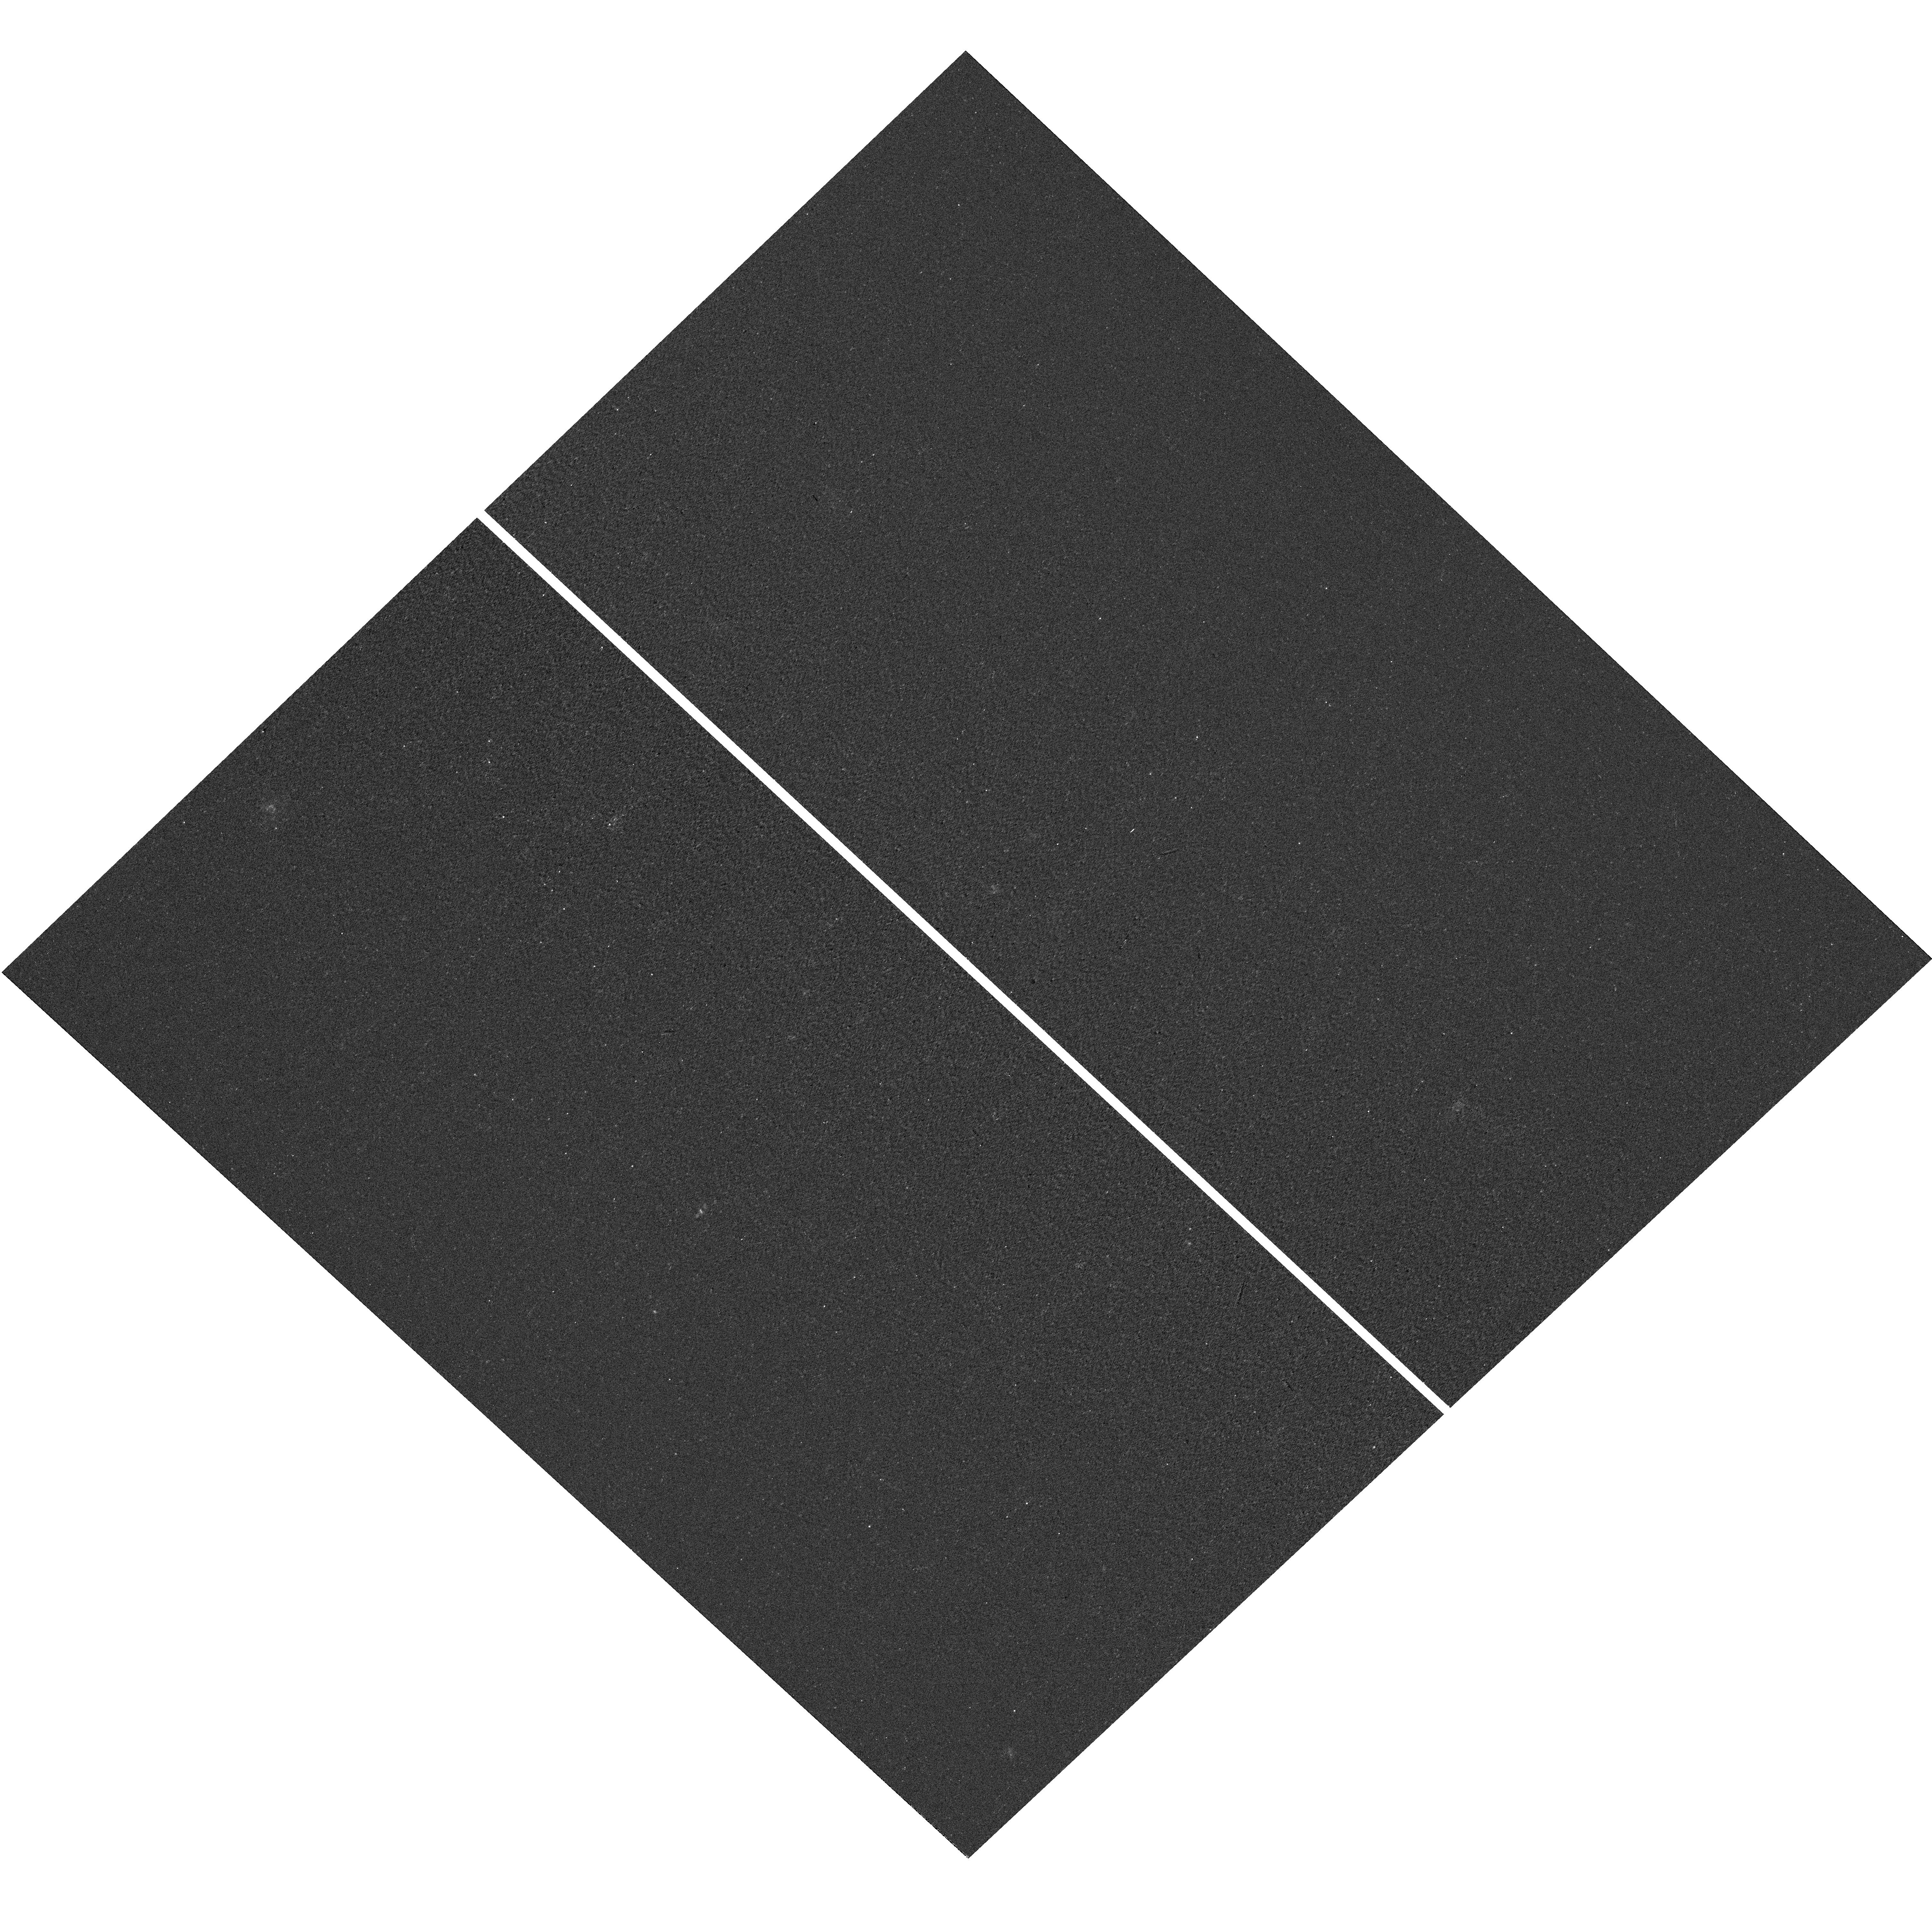
Target: field at RA 52.812°, Dec -28.216°. Instrument: WFC3/UVIS. Filter: F300X. Exposure: 5 min. Observation ID: hst_12269_17_wfc3_uvis_f300x_ibk317

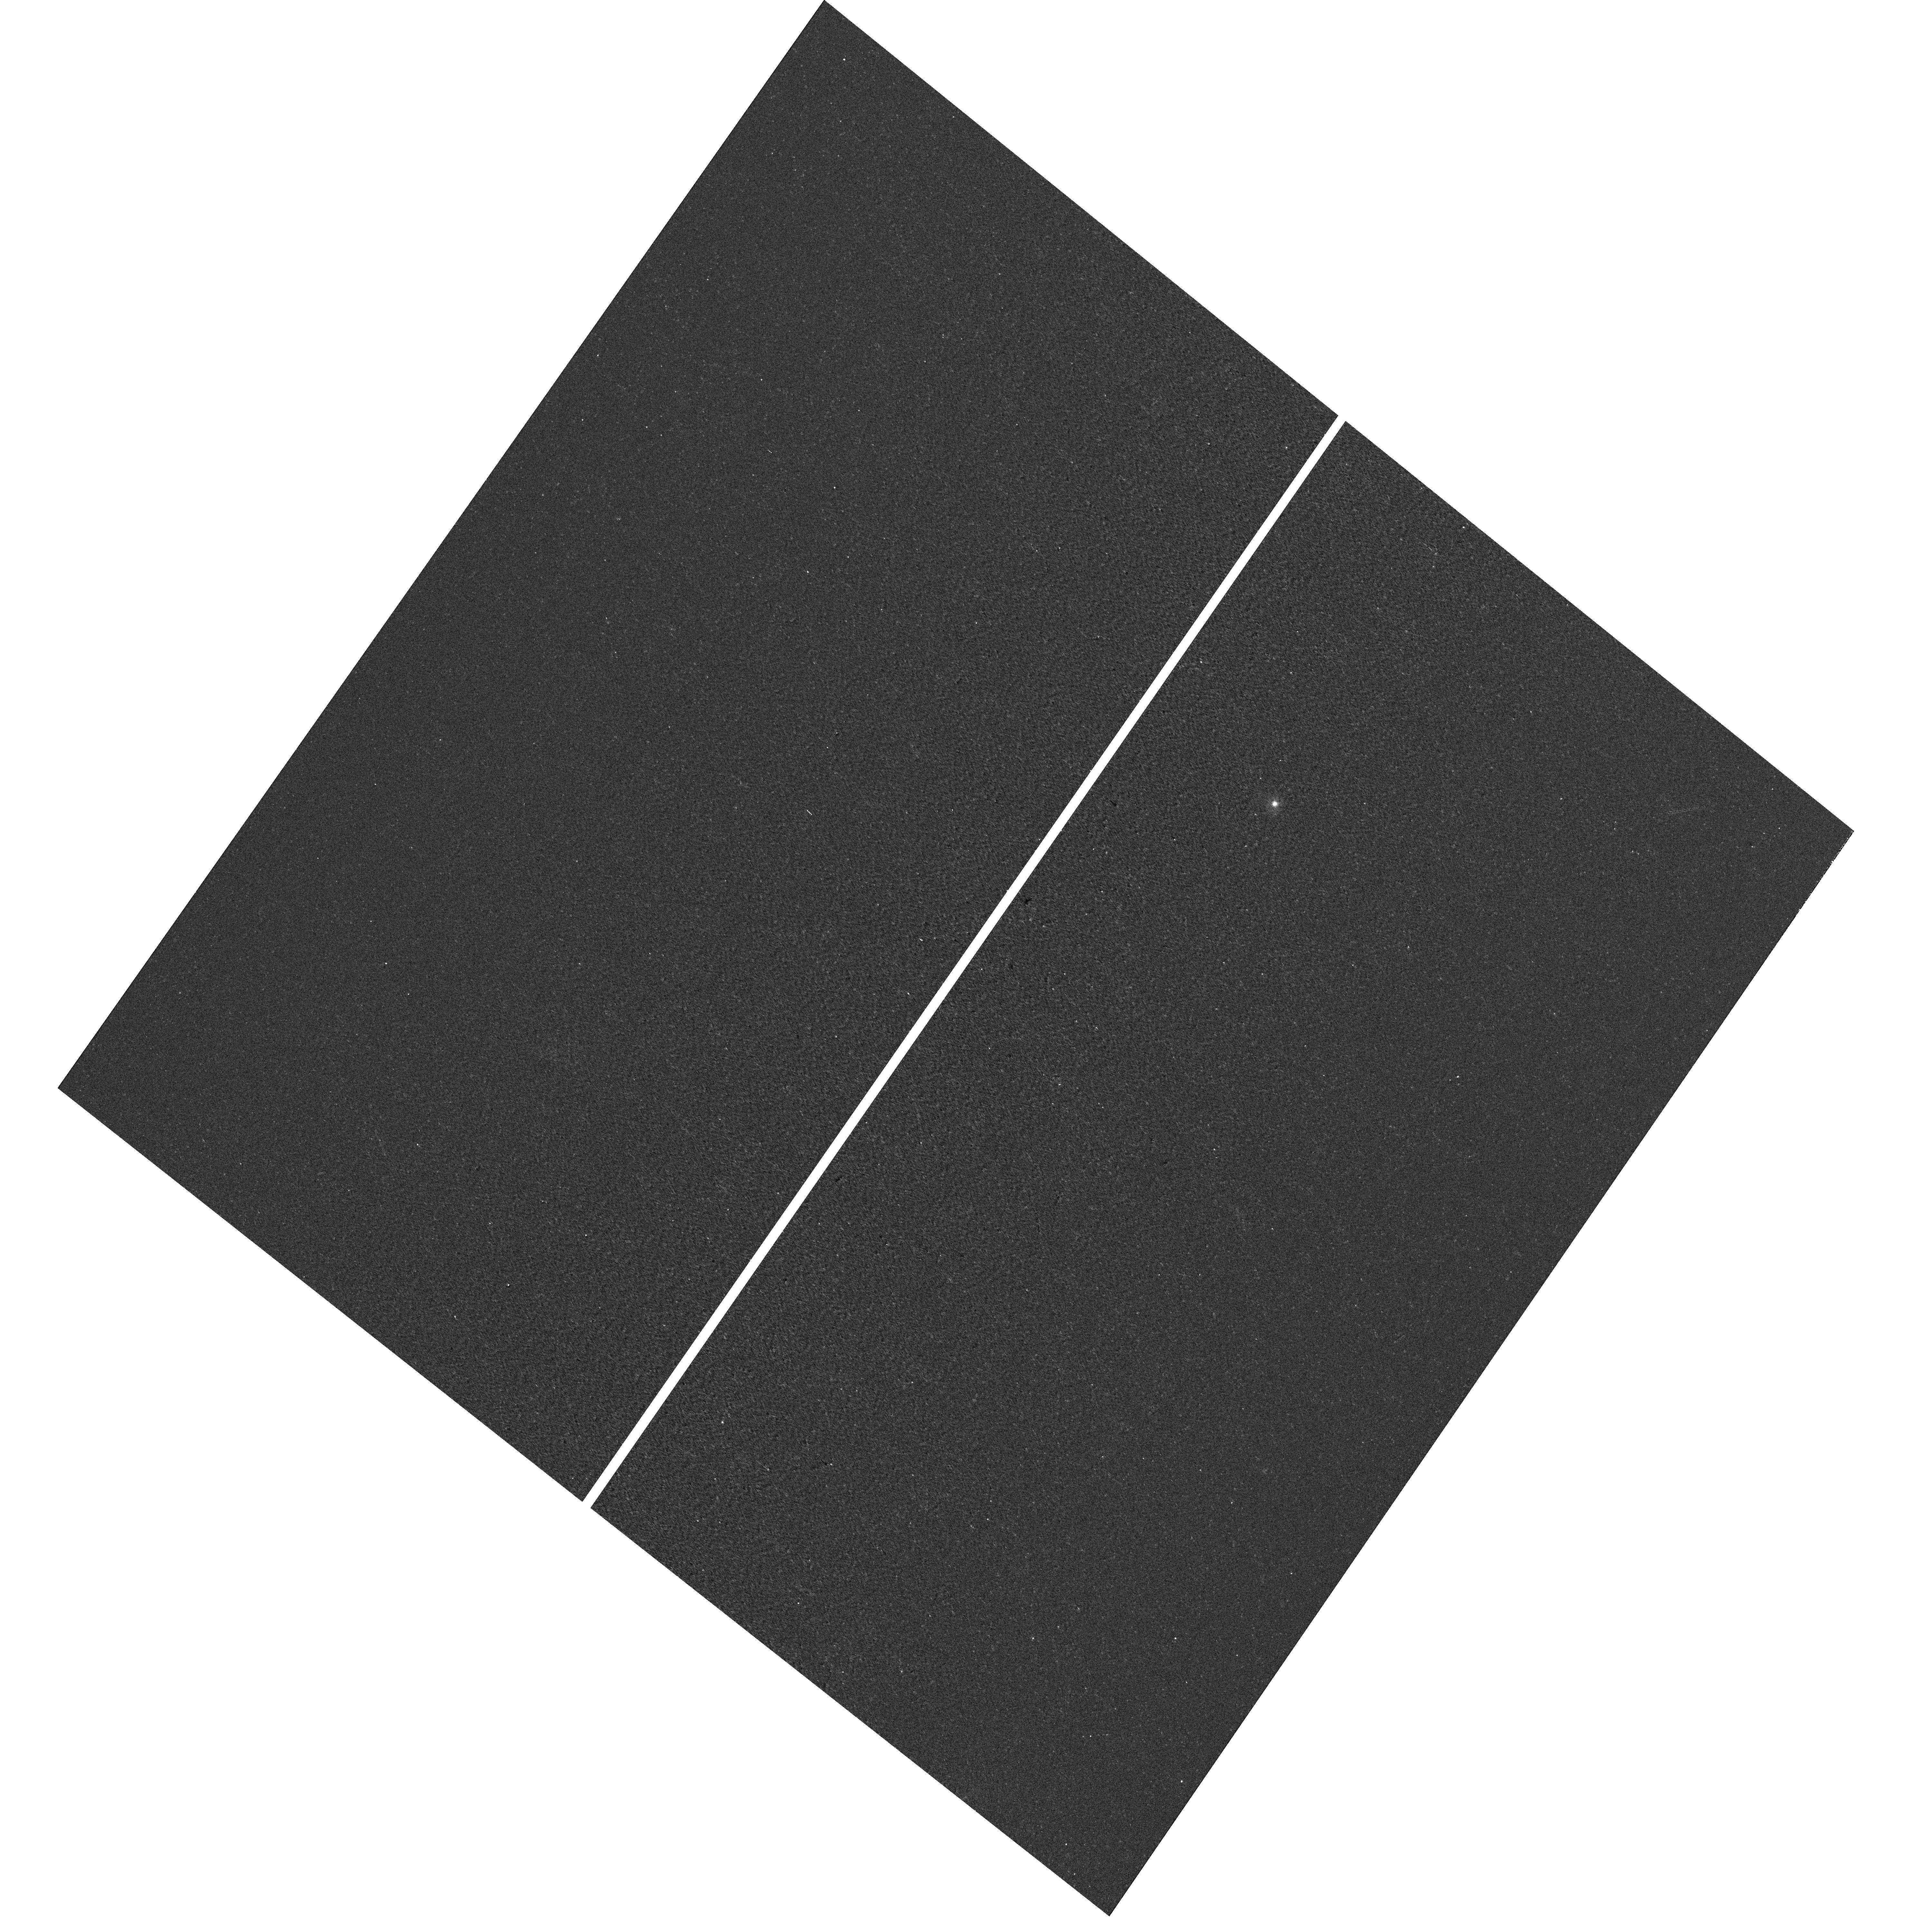
Target: field at RA 214.381°, Dec 53.013°. Instrument: WFC3/UVIS. Filter: F300X. Exposure: 5 min. Observation ID: hst_12269_12_wfc3_uvis_f300x_ibk312

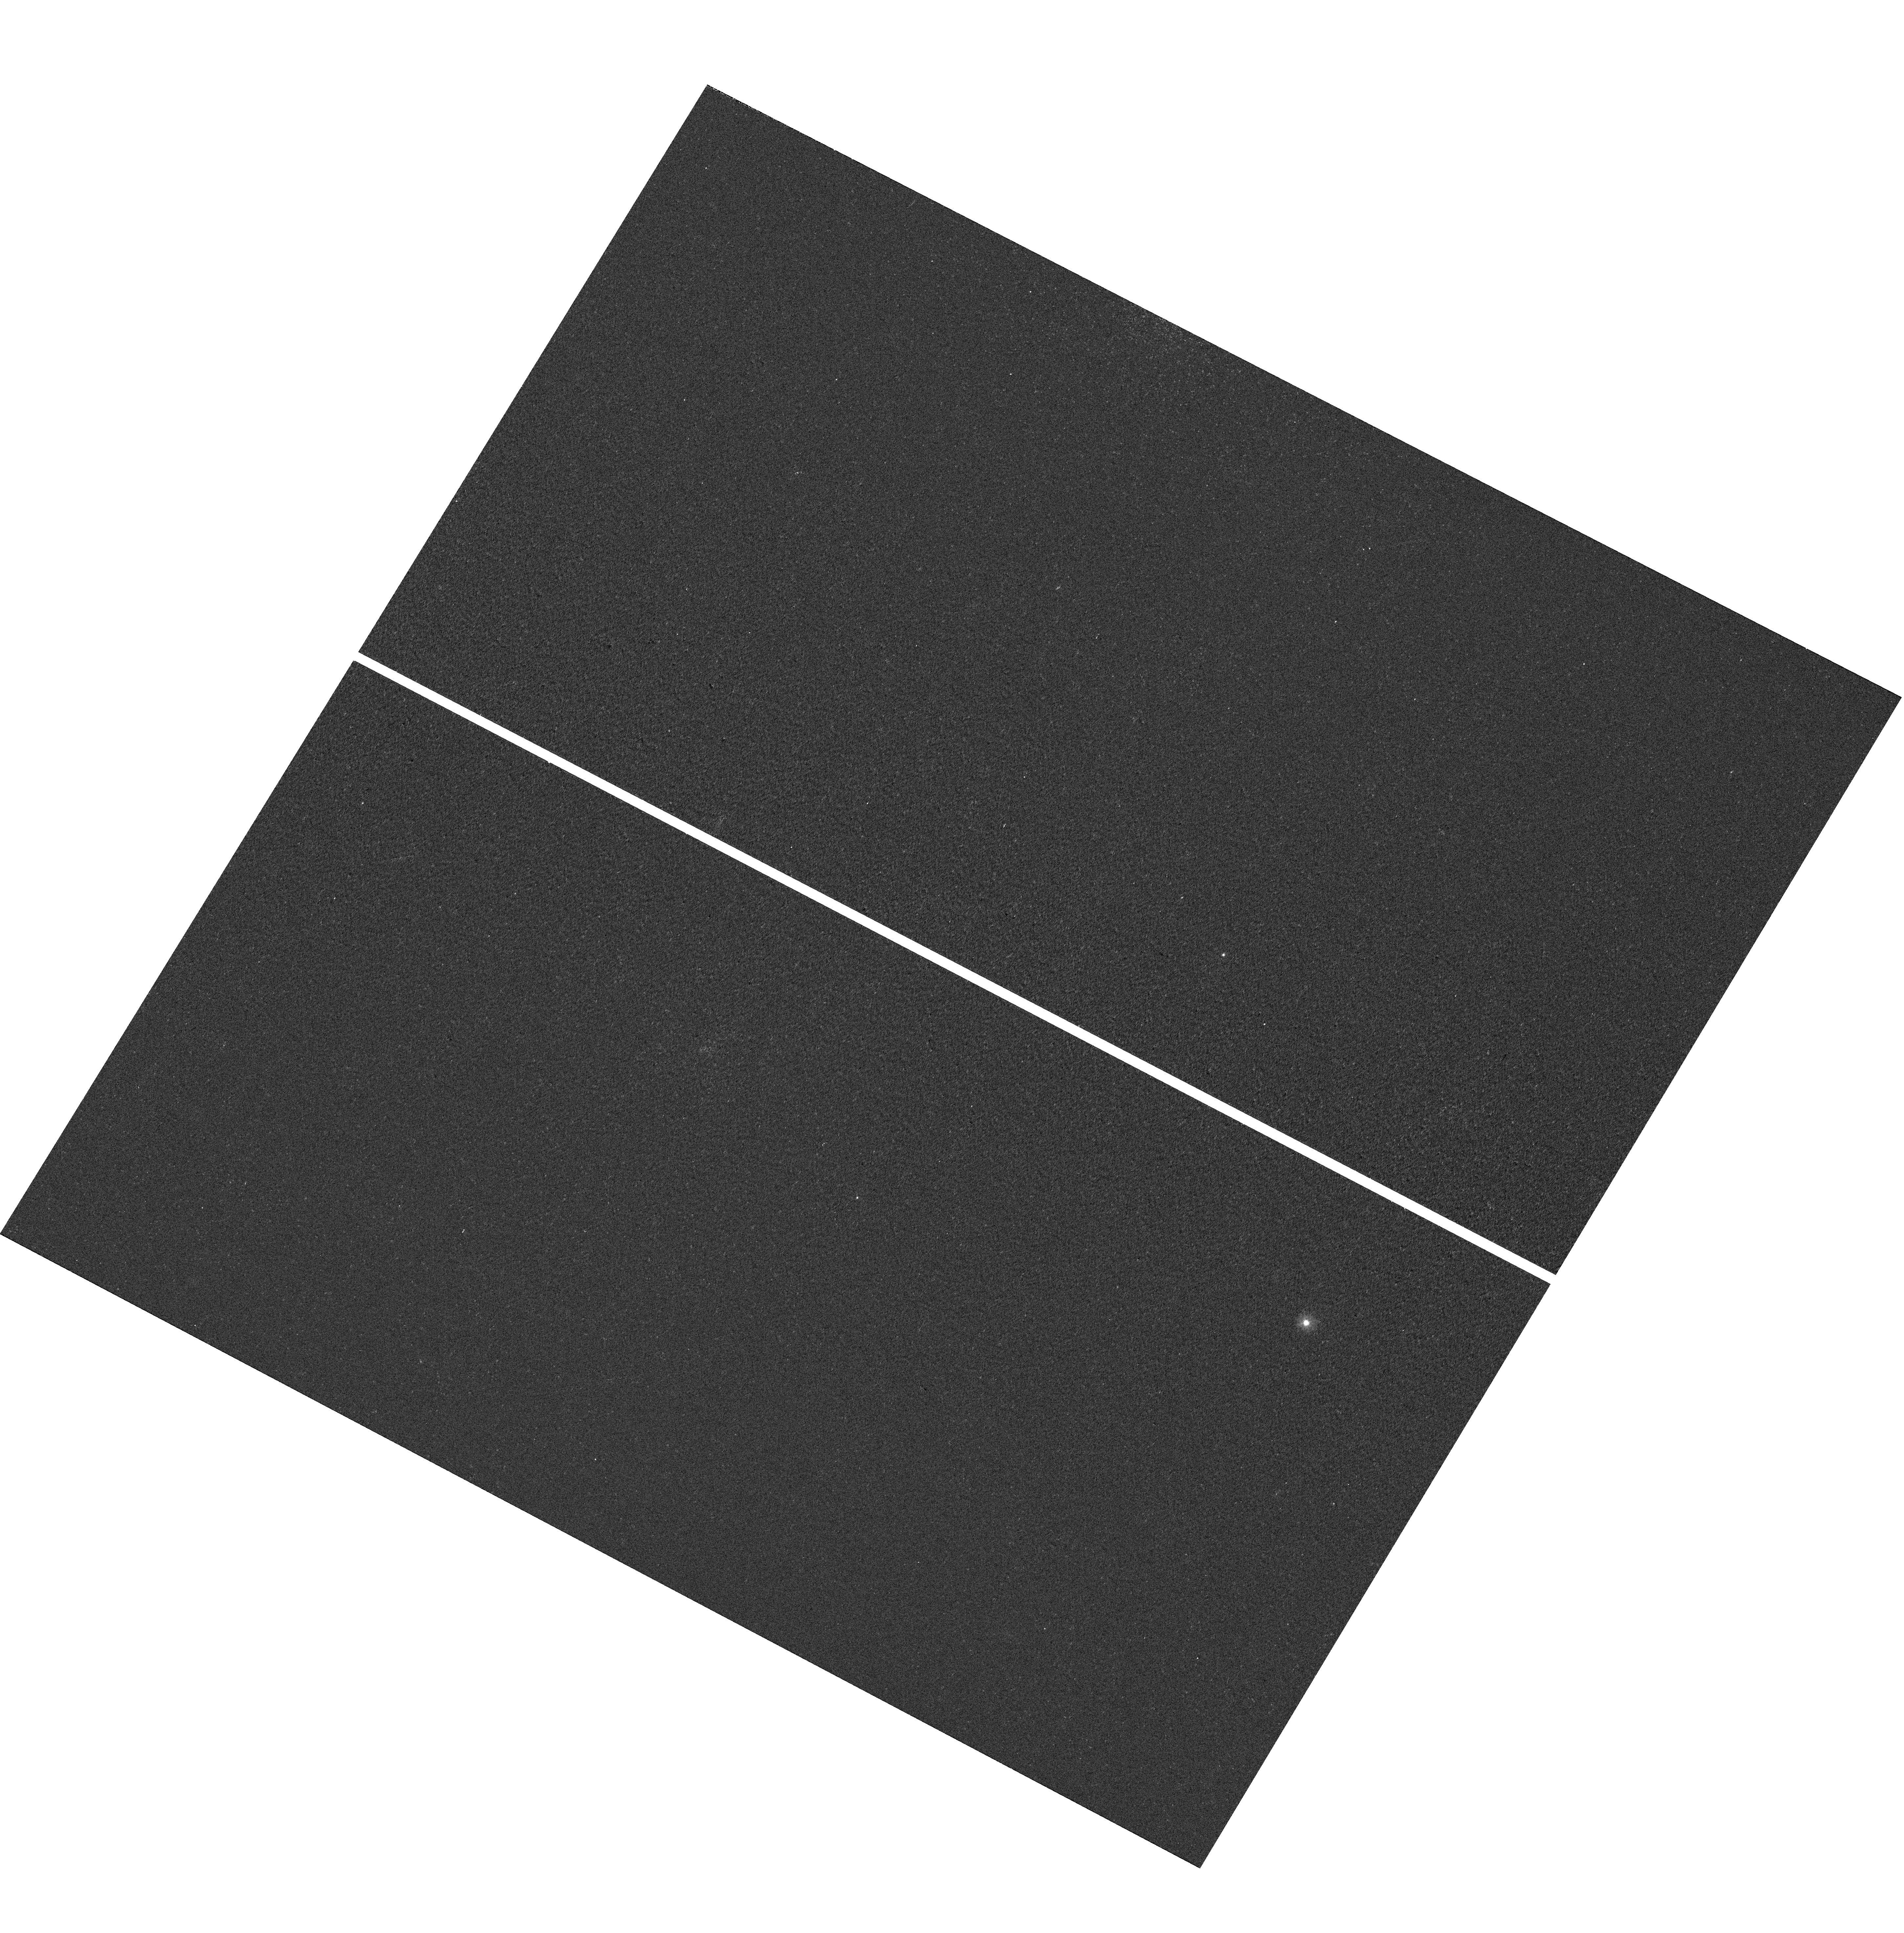
Target: field at RA 149.794°, Dec 1.789°. Instrument: WFC3/UVIS. Filter: F300X. Exposure: 5 min. Observation ID: hst_12269_14_wfc3_uvis_f300x_ibk314

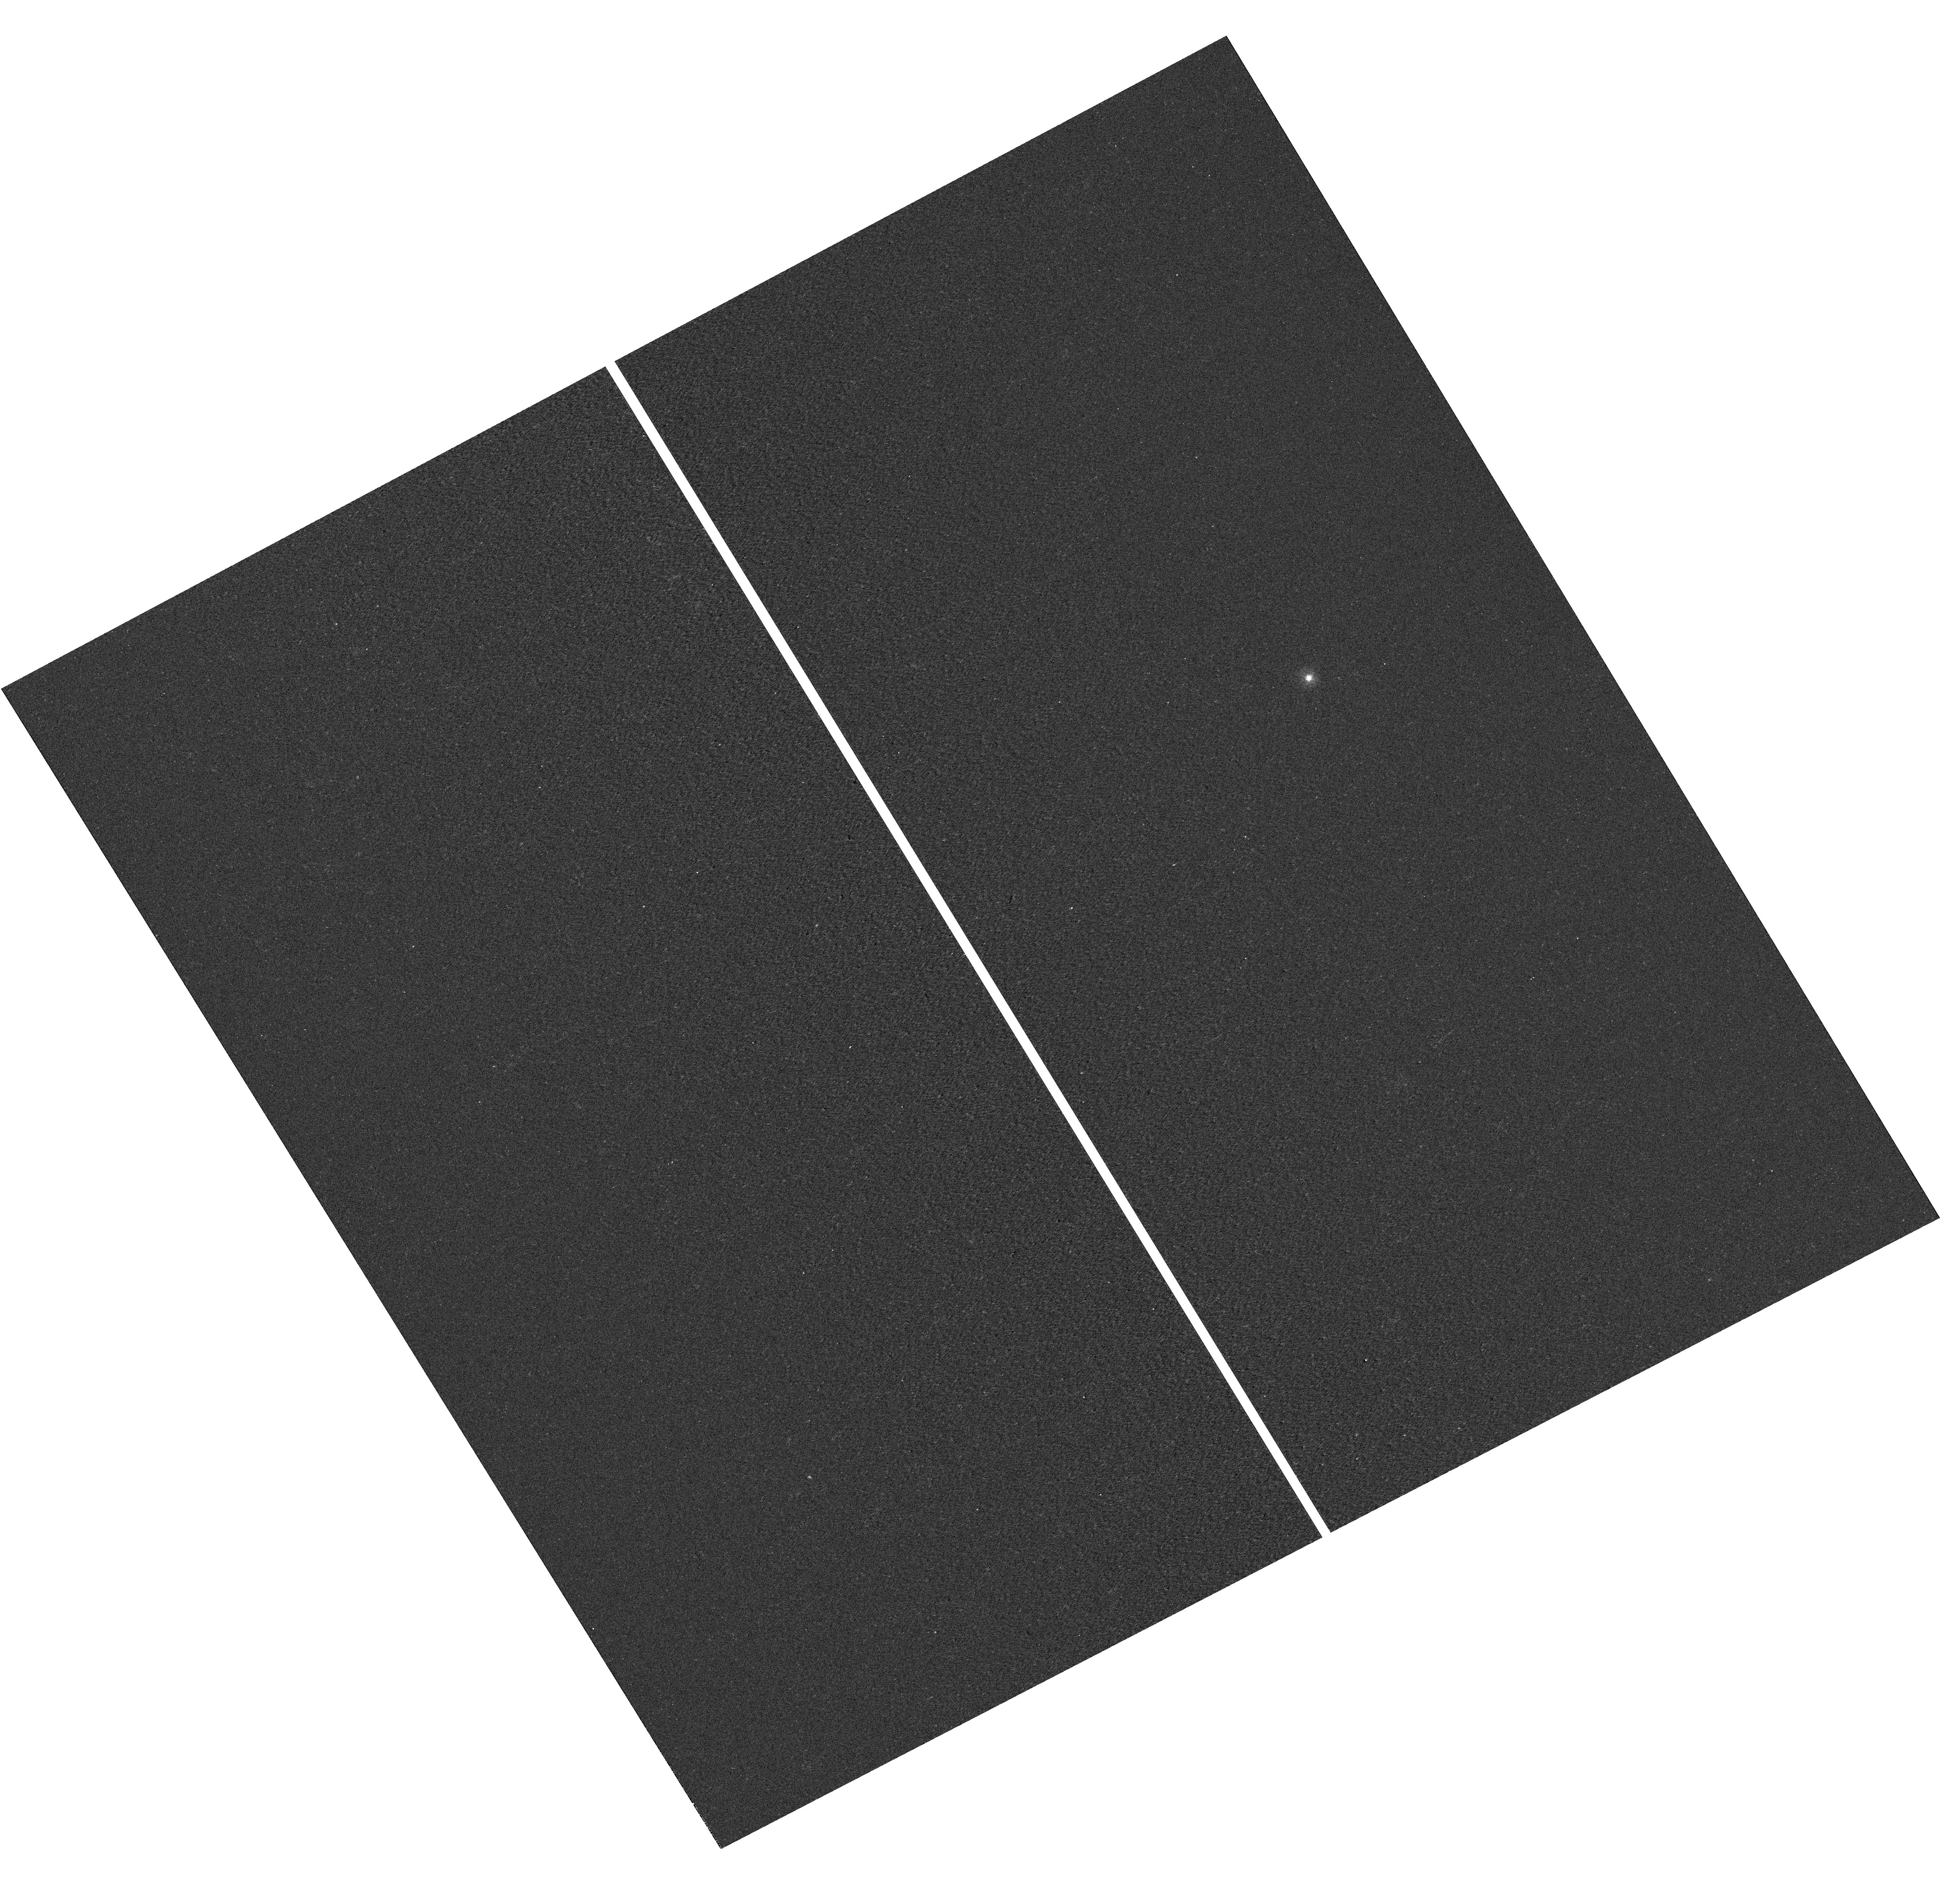
Target: field at RA 53.014°, Dec -28.110°. Instrument: WFC3/UVIS. Filter: F300X. Exposure: 5 min. Observation ID: hst_12269_15_wfc3_uvis_f300x_ibk315

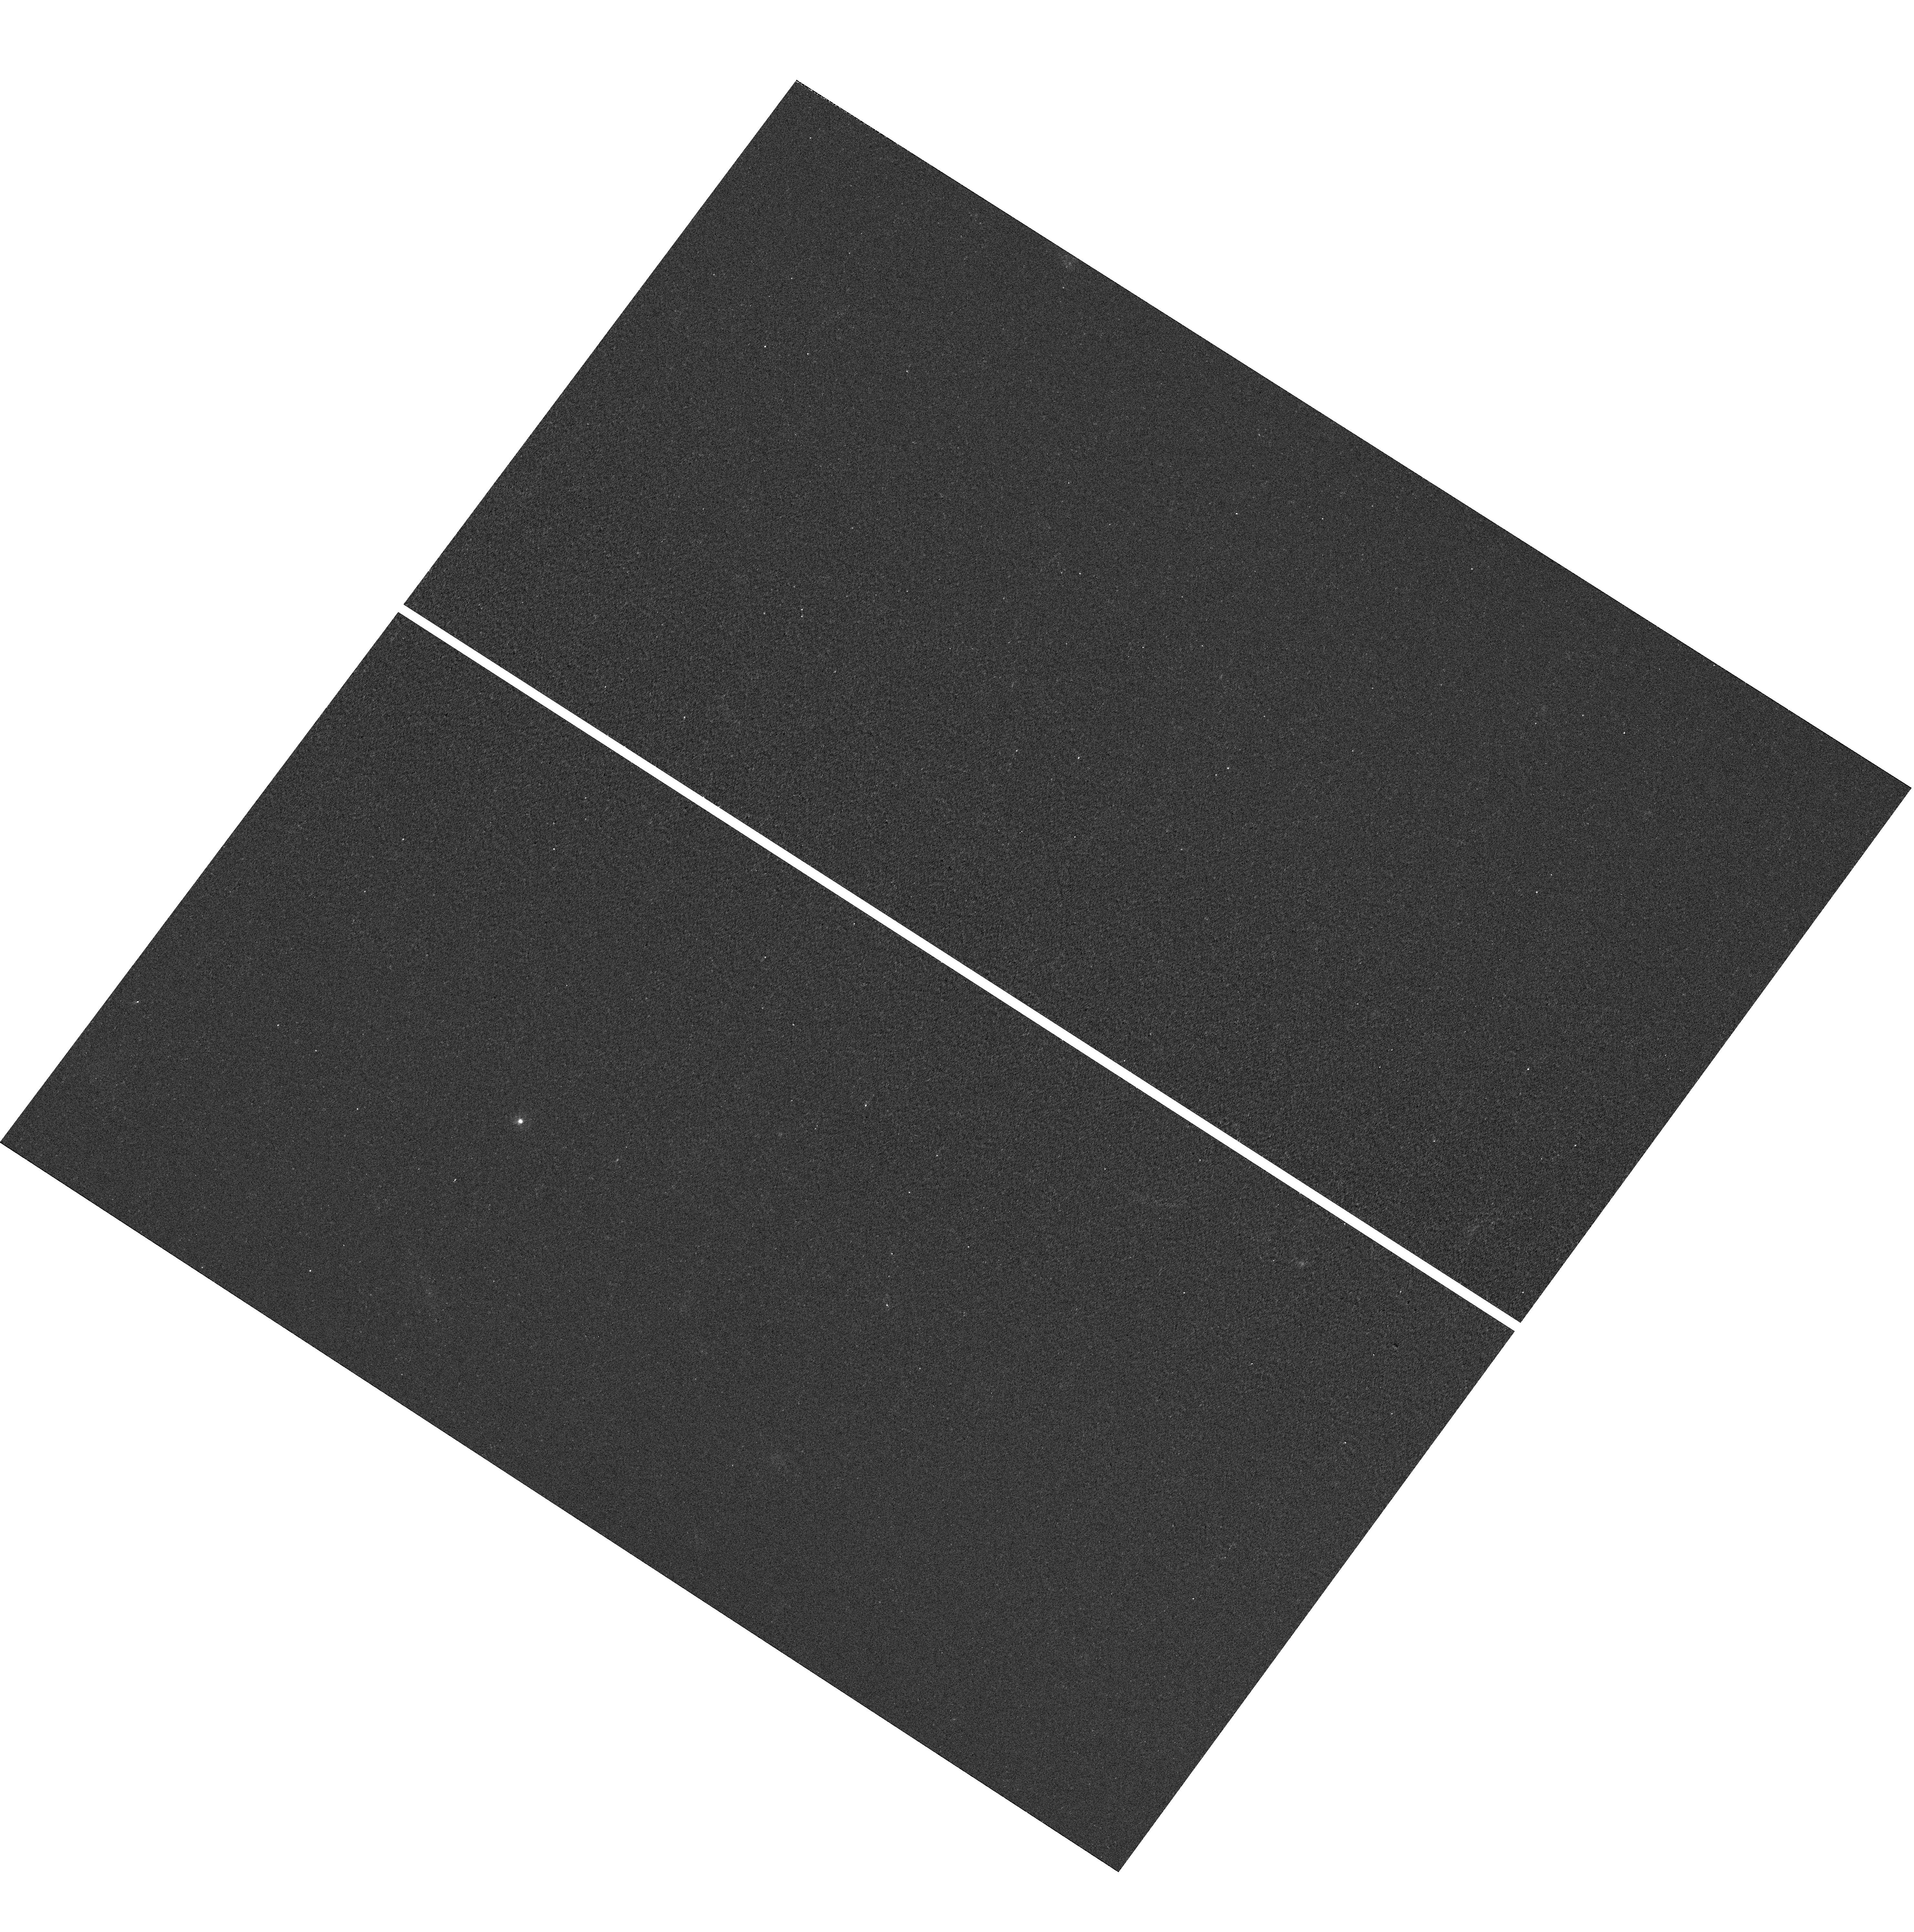
Target: field at RA 52.891°, Dec -28.290°. Instrument: WFC3/UVIS. Filter: F300X. Exposure: 5 min. Observation ID: hst_12269_02_wfc3_uvis_f300x_ibk302

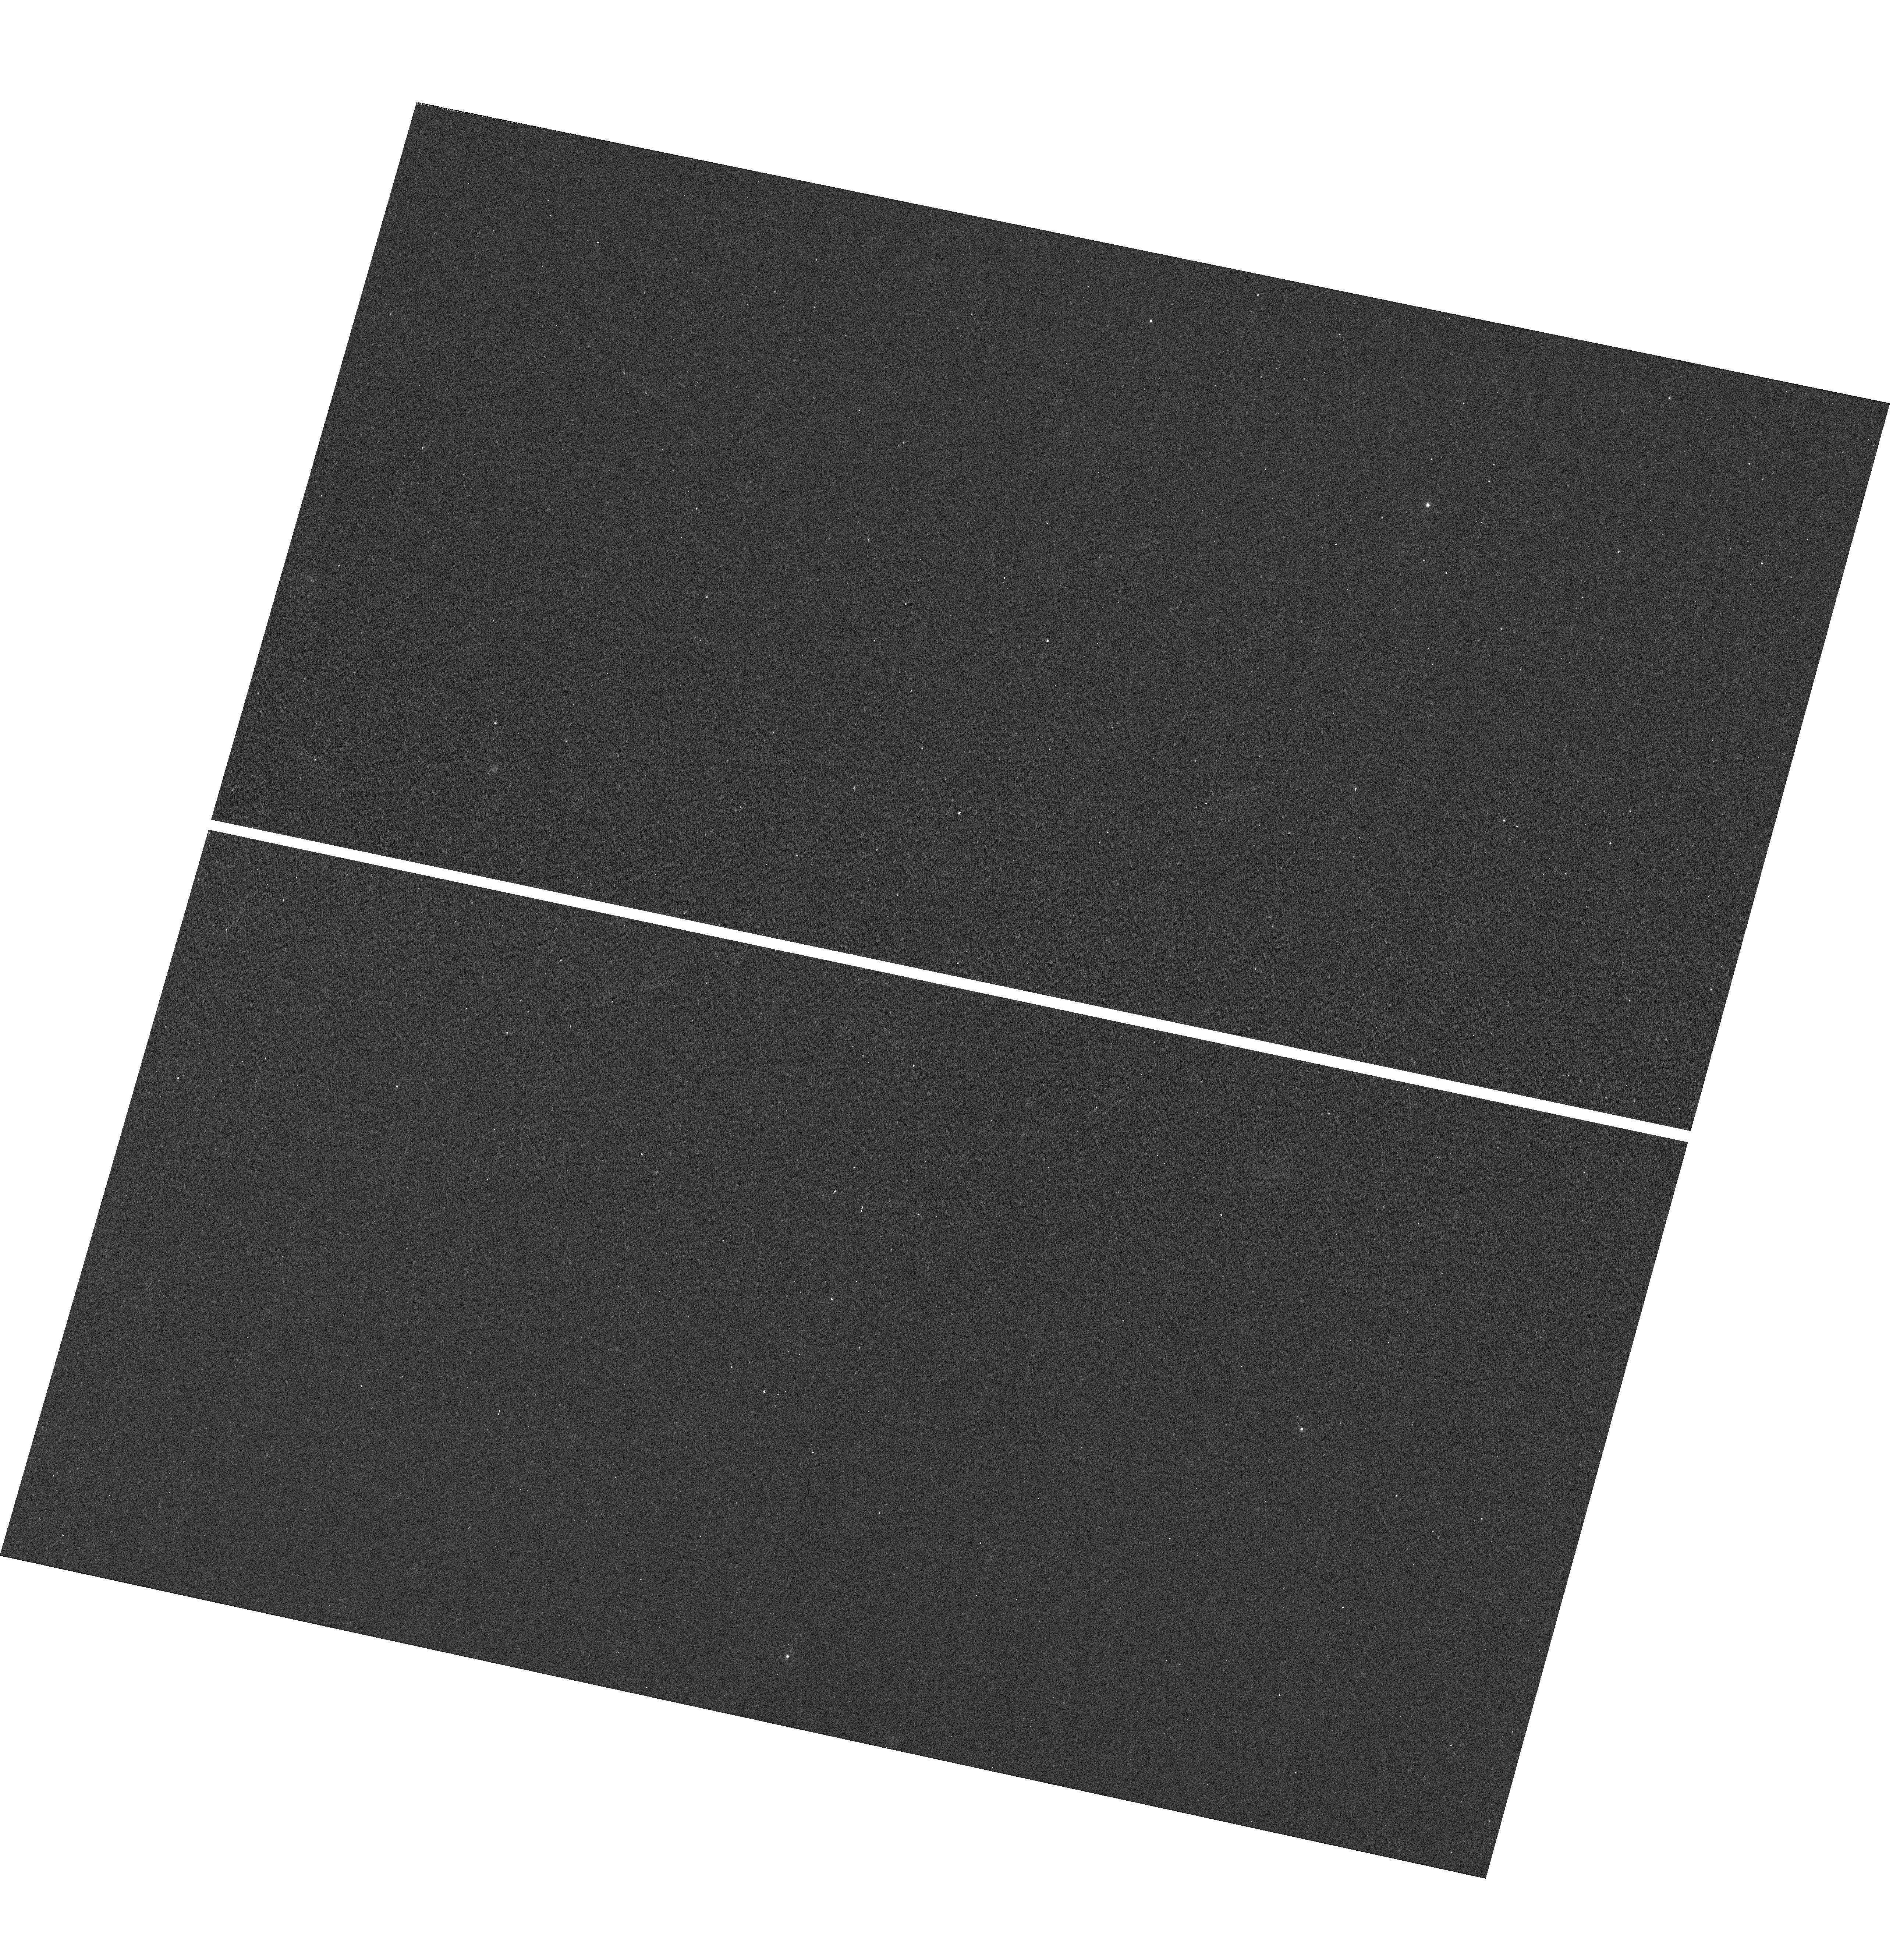
Target: field at RA 215.034°, Dec 52.698°. Instrument: WFC3/UVIS. Filter: F300X. Exposure: 7 min. Observation ID: hst_12269_05_wfc3_uvis_f300x_ibk305

The escape of Lya photons in star-forming galaxies (PI: Scarlata, Claudia)

Our knowledge of the very high redshift Universe heavily depends upon the observation of the Lyman-alpha (Lya) emission line for both spectroscopic confirmation and often the actual discovery of galaxies at very high redshifts. However, no comprehensive study of the astrophysics behind the Lya production, transport, and escape fraction has so far been made, since the required supplementary observations are redshifted to inaccessible wavelengths for cosmological populations. At z~0, such studies can be undertaken, but the number of known Lya emitting galaxies is extremely small and observationally biased. With the aim of characterizing the physics of Lya escape from galaxies, our group has undertaken a major effort to followup a new well-defined sample of GALEX-selected z~0.3 Lya emitters. Here, we propose to obtain FUV COS-G160M spectroscopy of 25 GALEX star-forming Lya emitters for which we have already measured gas metallicity, nebular extinction, escape fraction of Lya photons, and stellar masses. The COS spectra will provide the shape of the Lya profile, a fundamental diagnostic of the physical conditions of the ISM, since it encodes crucial information about the kinematics, column density, and dust content of the neutral gas. By investigating the physical mechanisms driving the Lya output in a well-defined sample of low-z Lya emitters, the proposed study will provide us with the necessary knowledge to interpret the observations in the more distant universe.